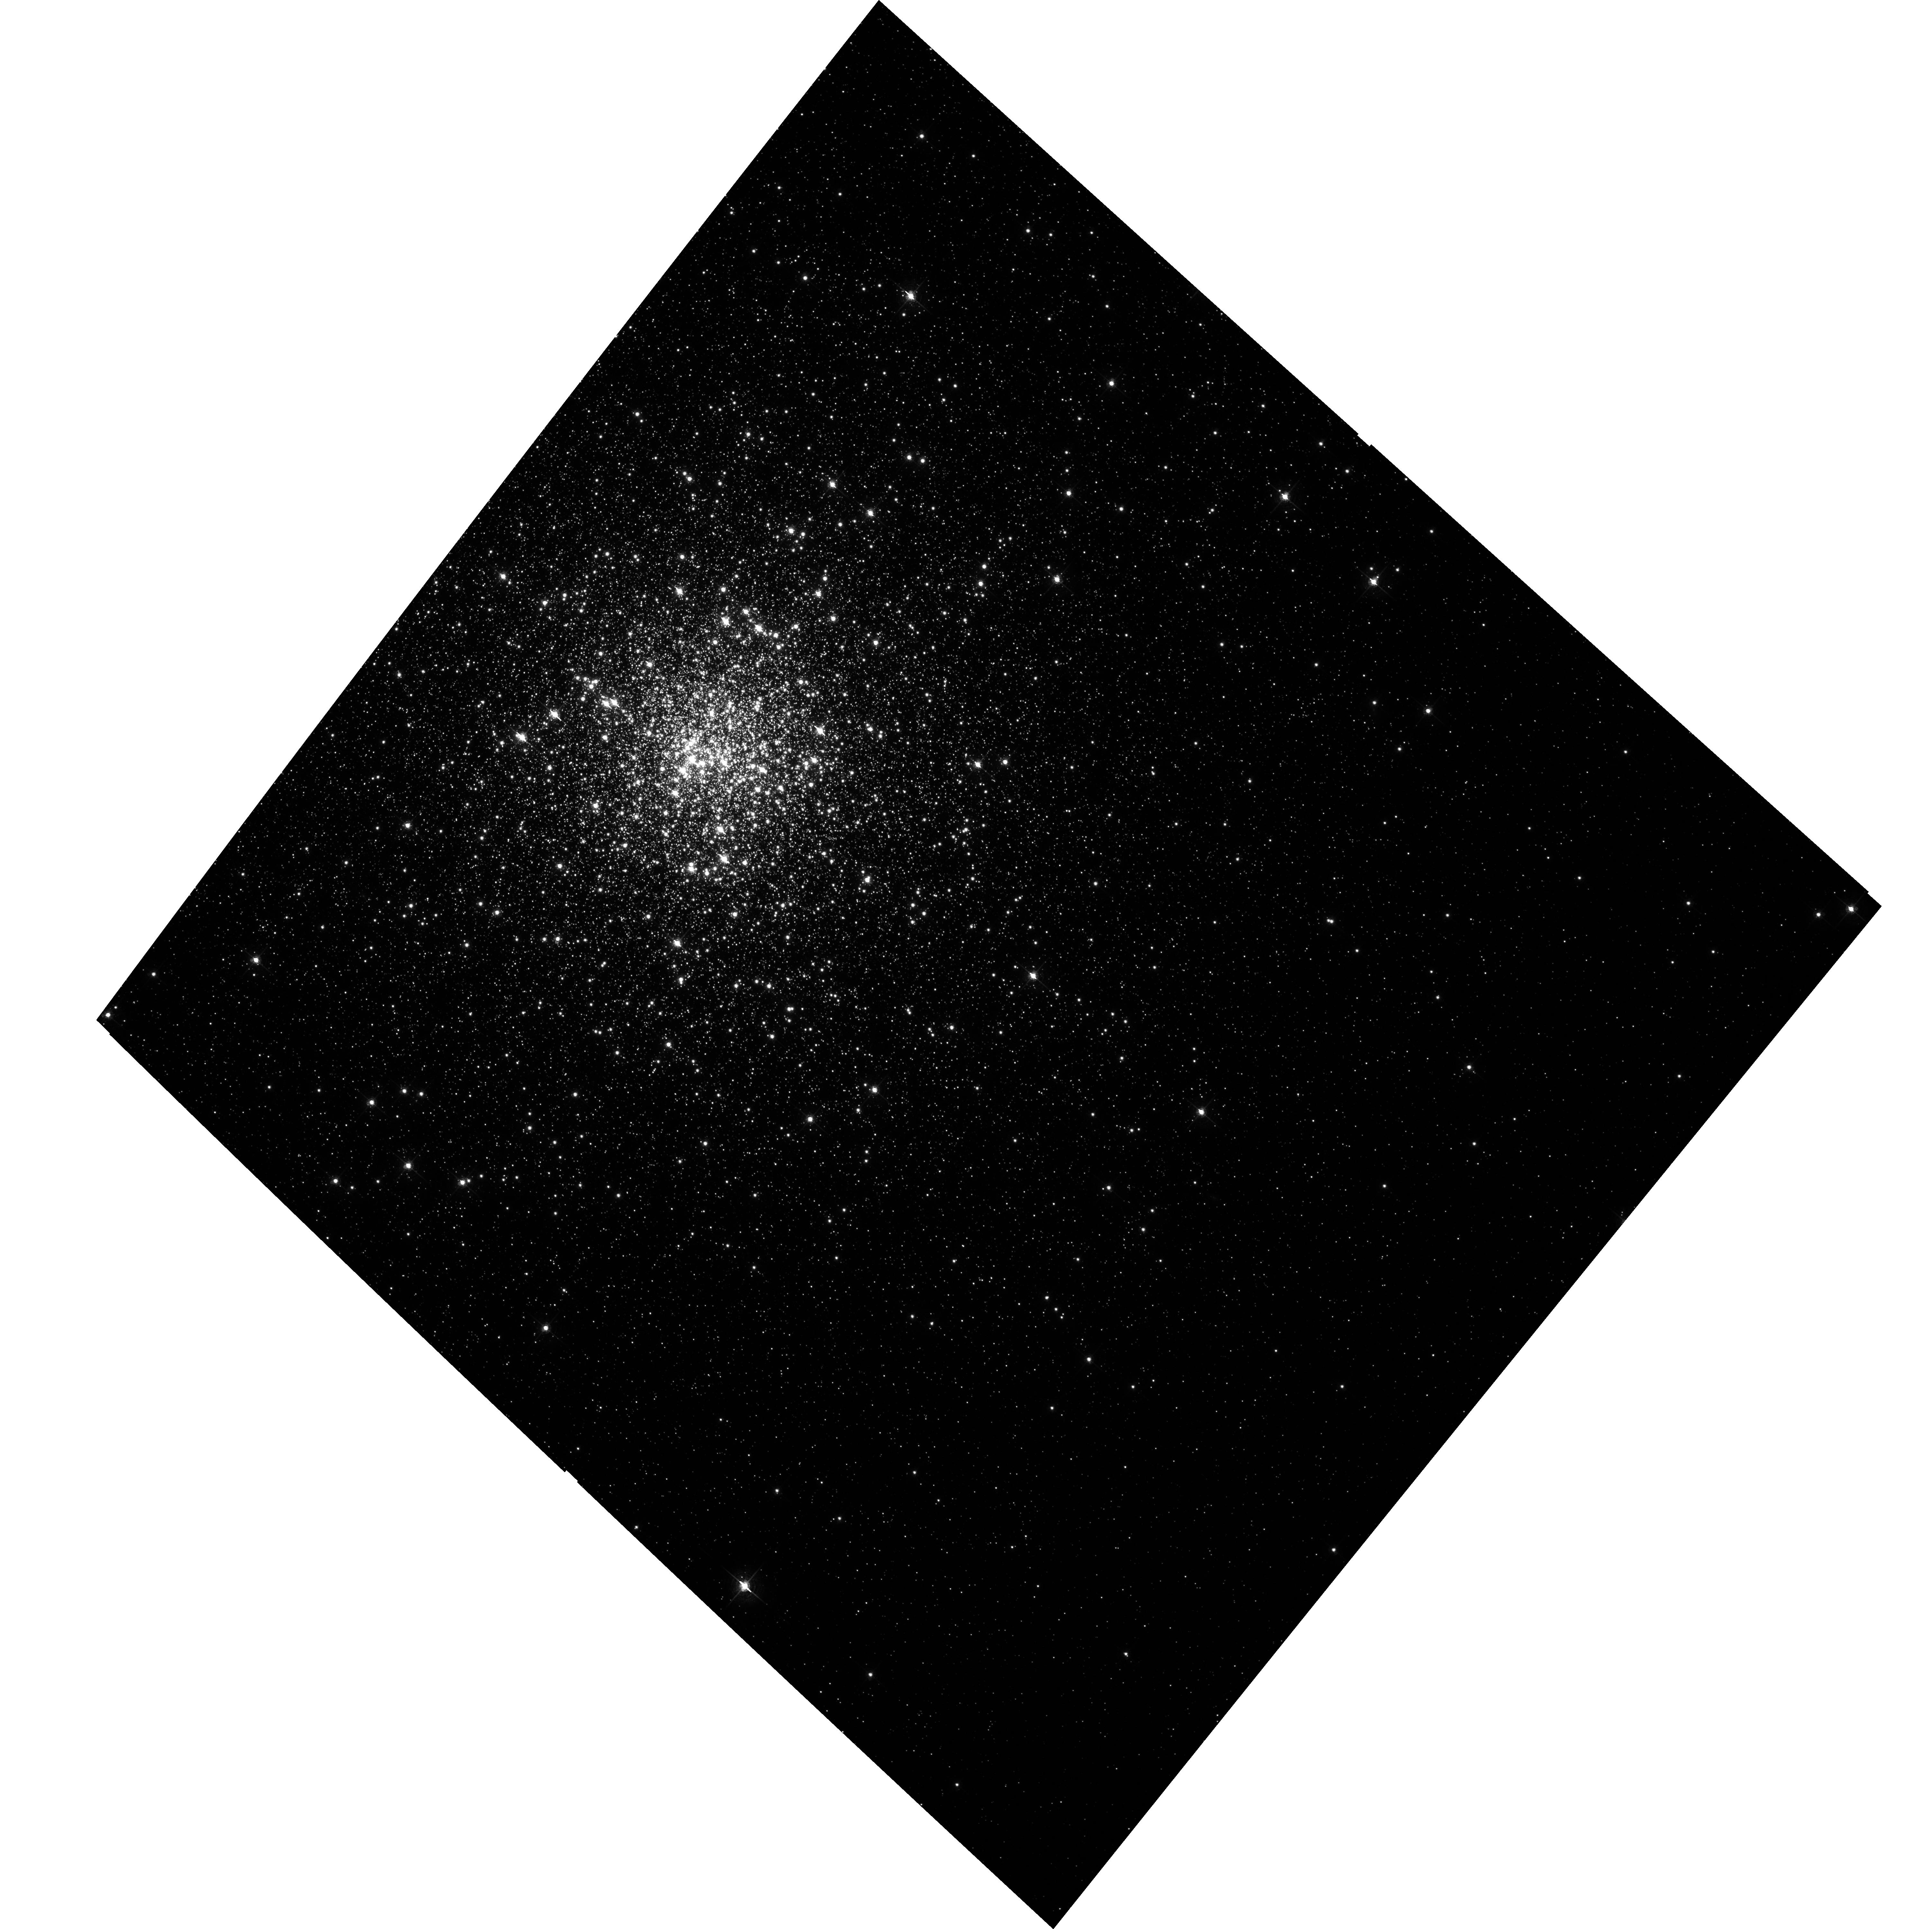
Target: NGC362. Instrument: ACS/WFC. Filter: F658N. Exposure: 31 min. Observation ID: hst_10005_10_acs_wfc_f658n_j8vv10

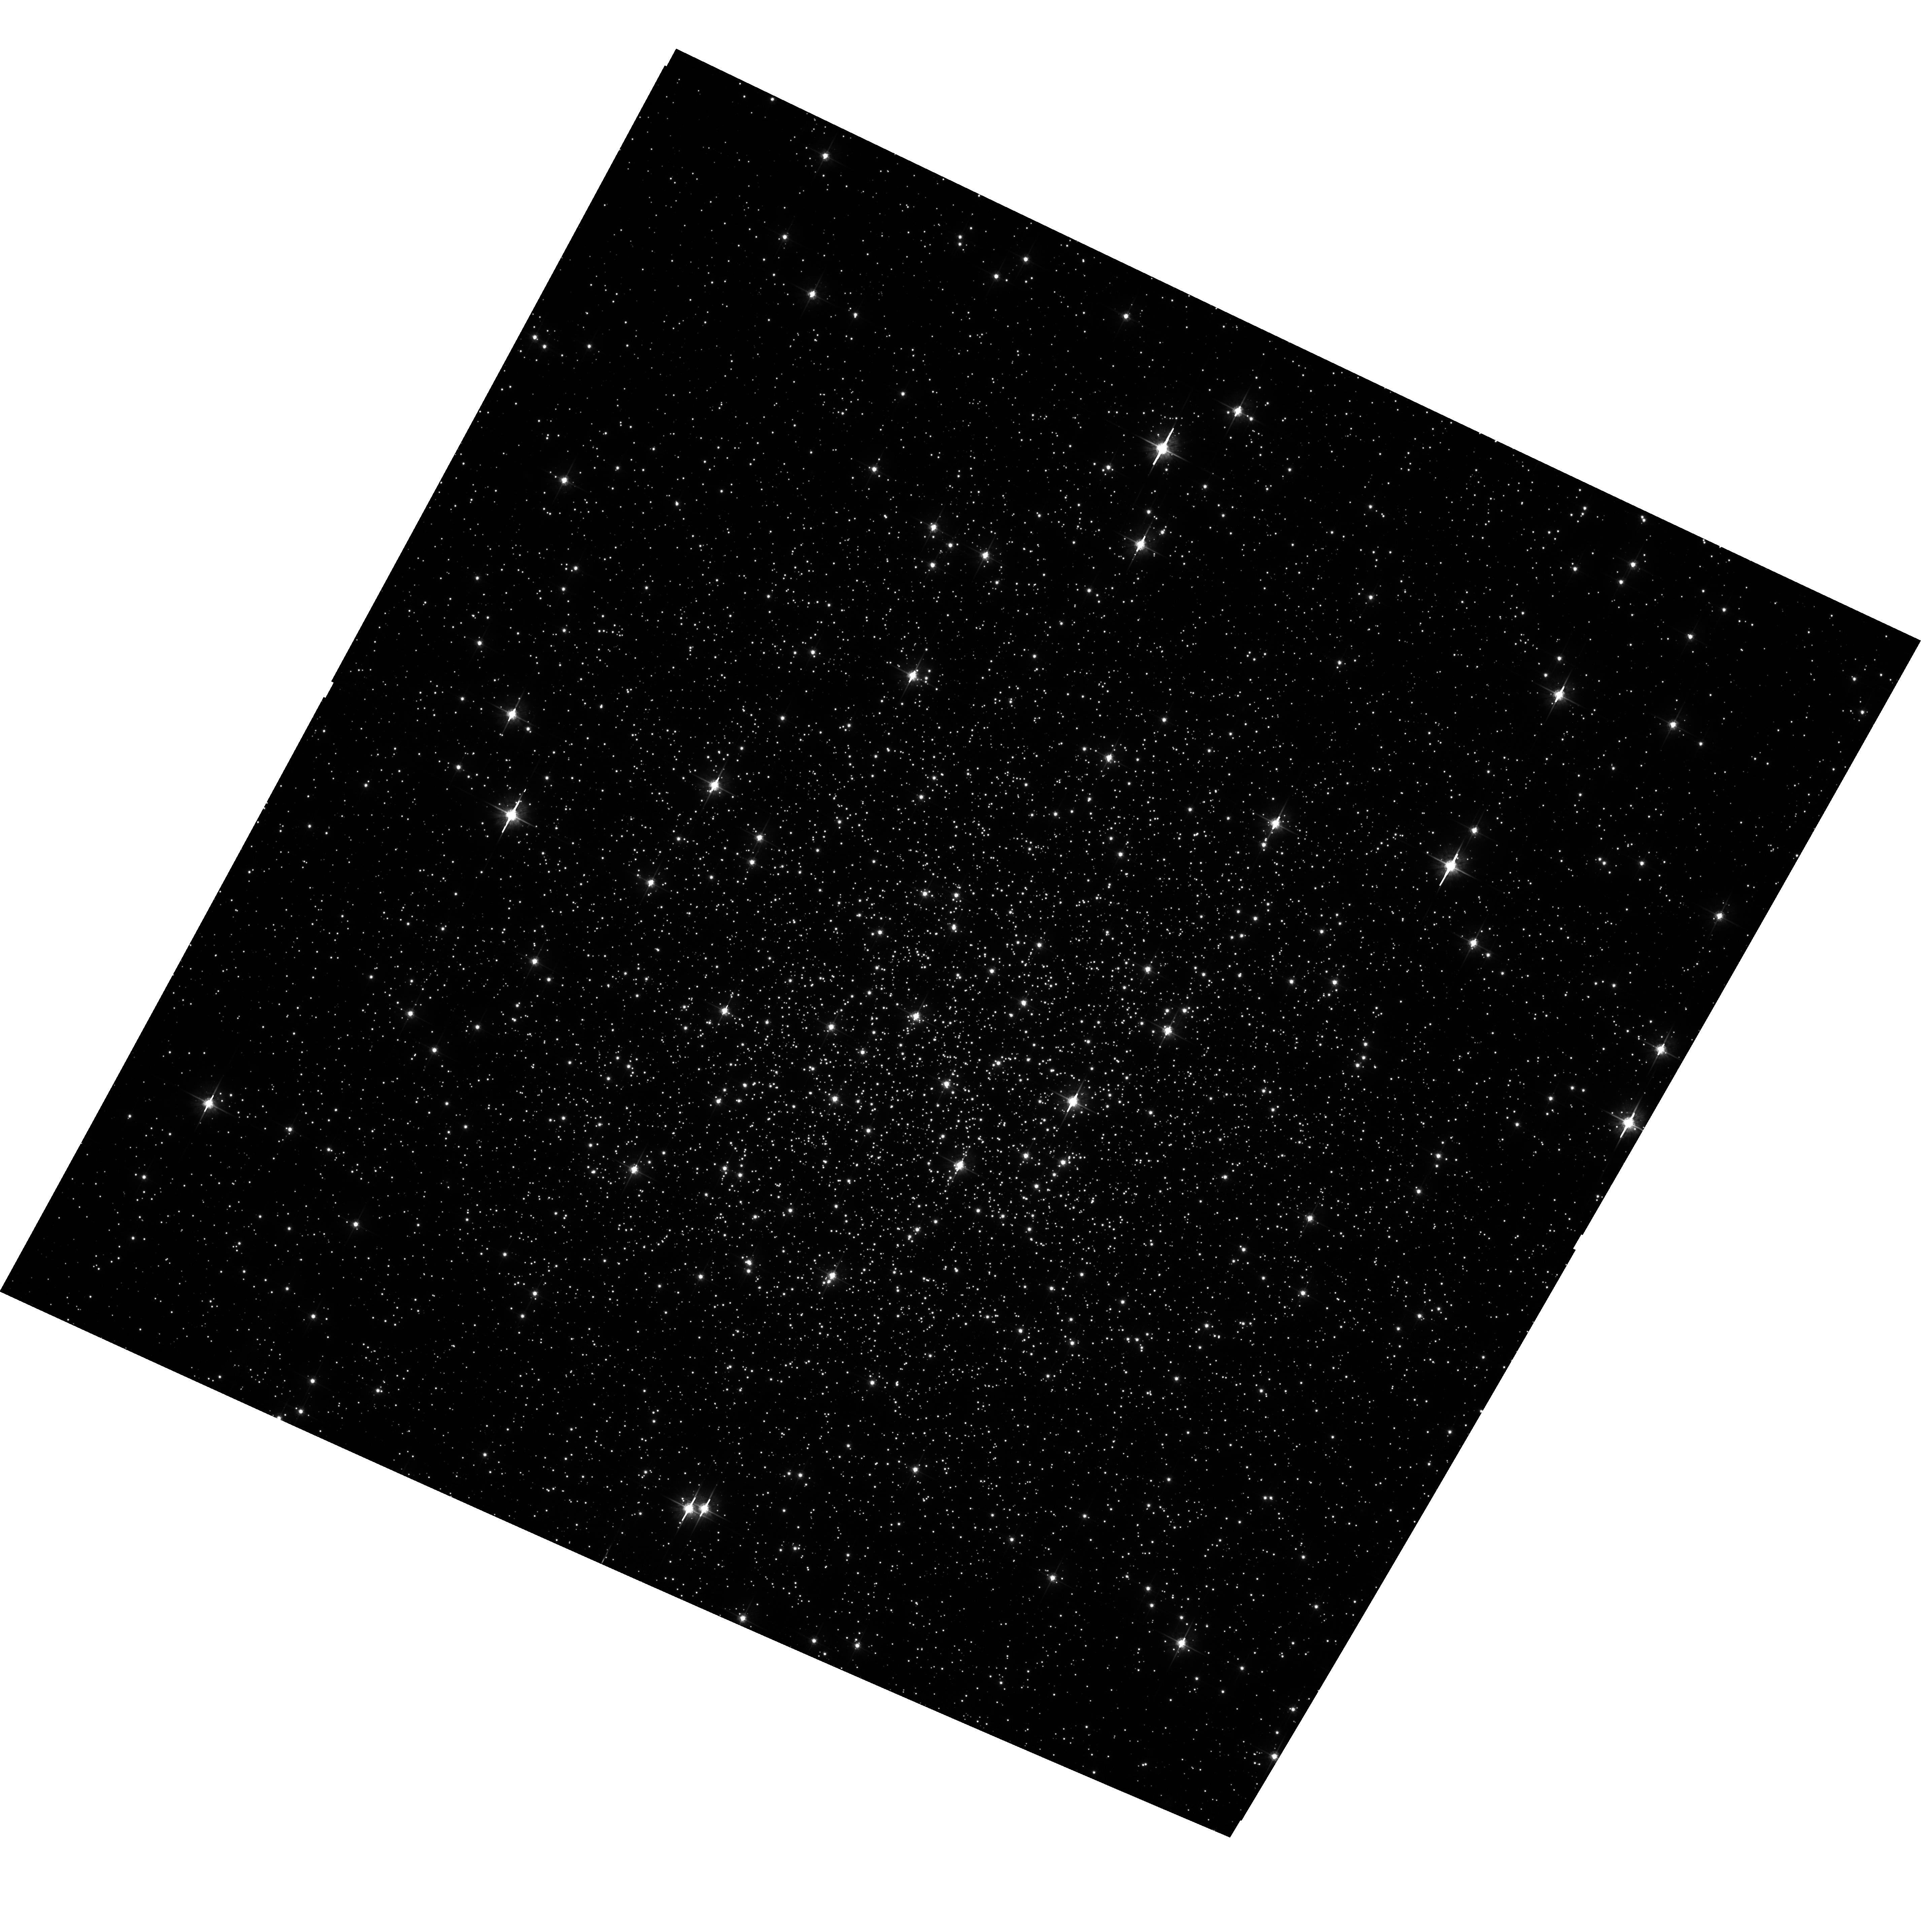
Target: NGC6218. Instrument: ACS/WFC. Filter: F625W. Exposure: 3 min. Observation ID: hst_10005_20_acs_wfc_f625w_j8vv20

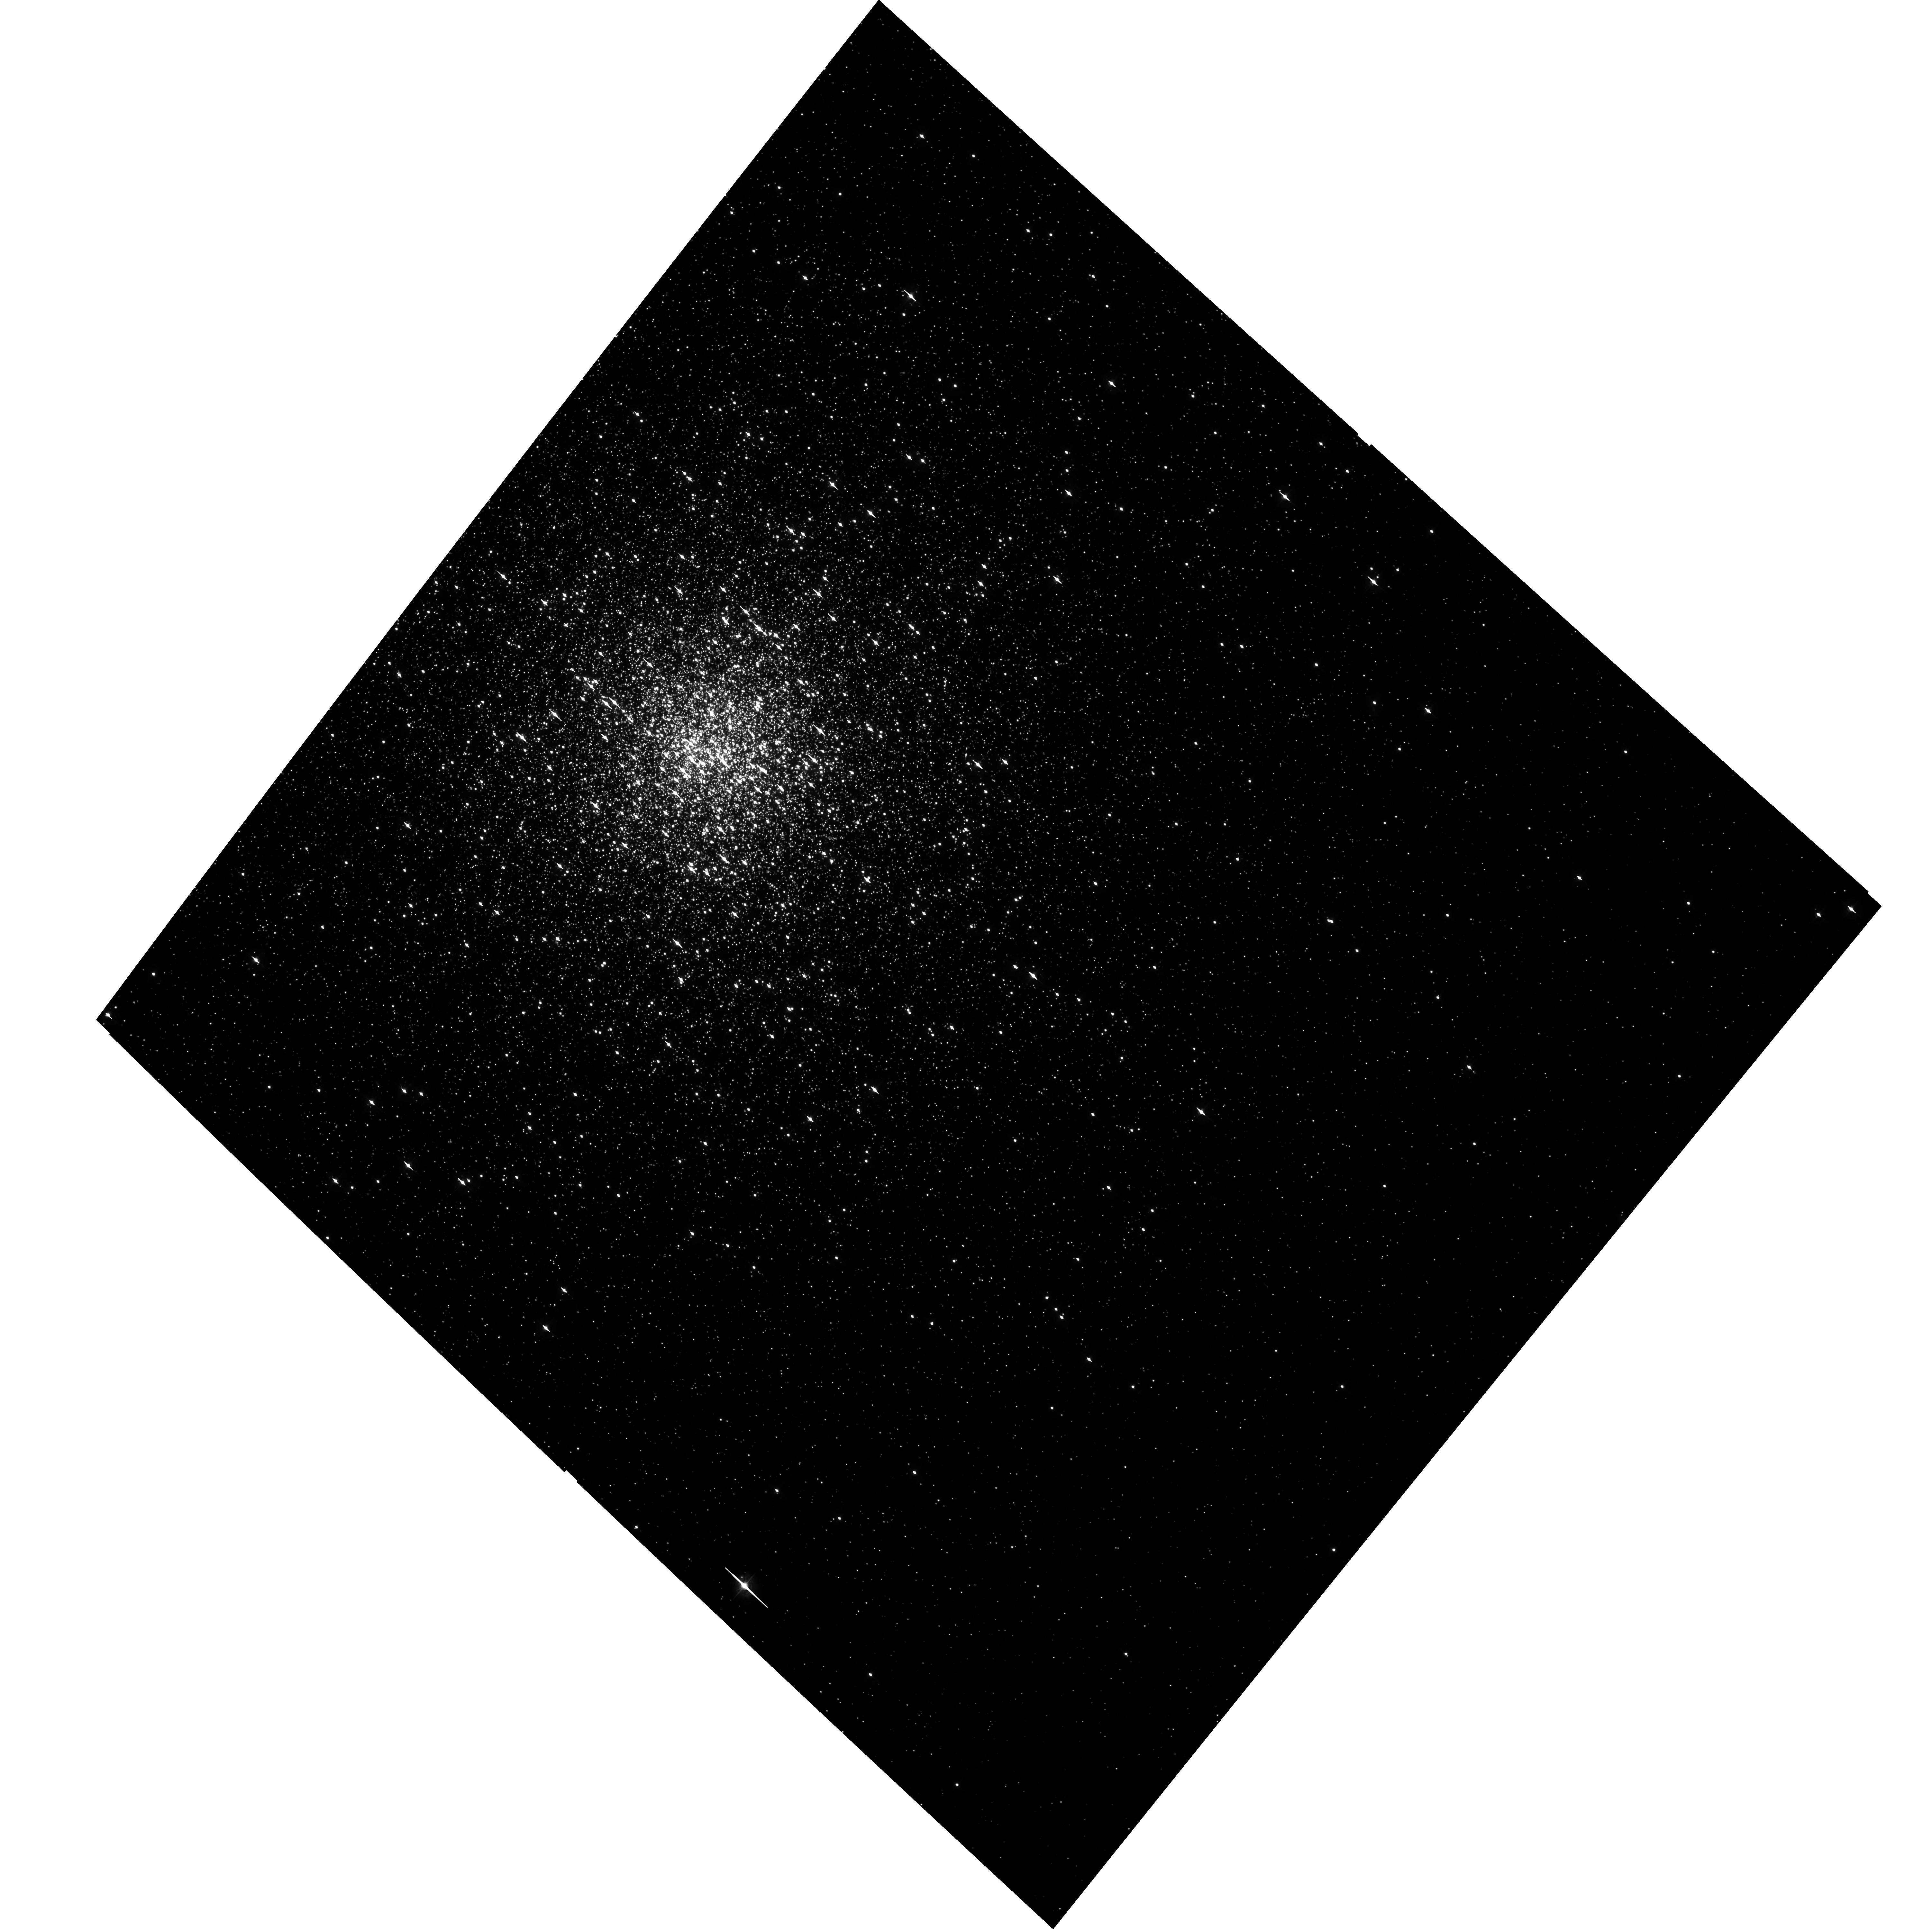
Target: NGC362. Instrument: ACS/WFC. Filter: F435W. Exposure: 23 min. Observation ID: hst_10005_10_acs_wfc_f435w_j8vv10

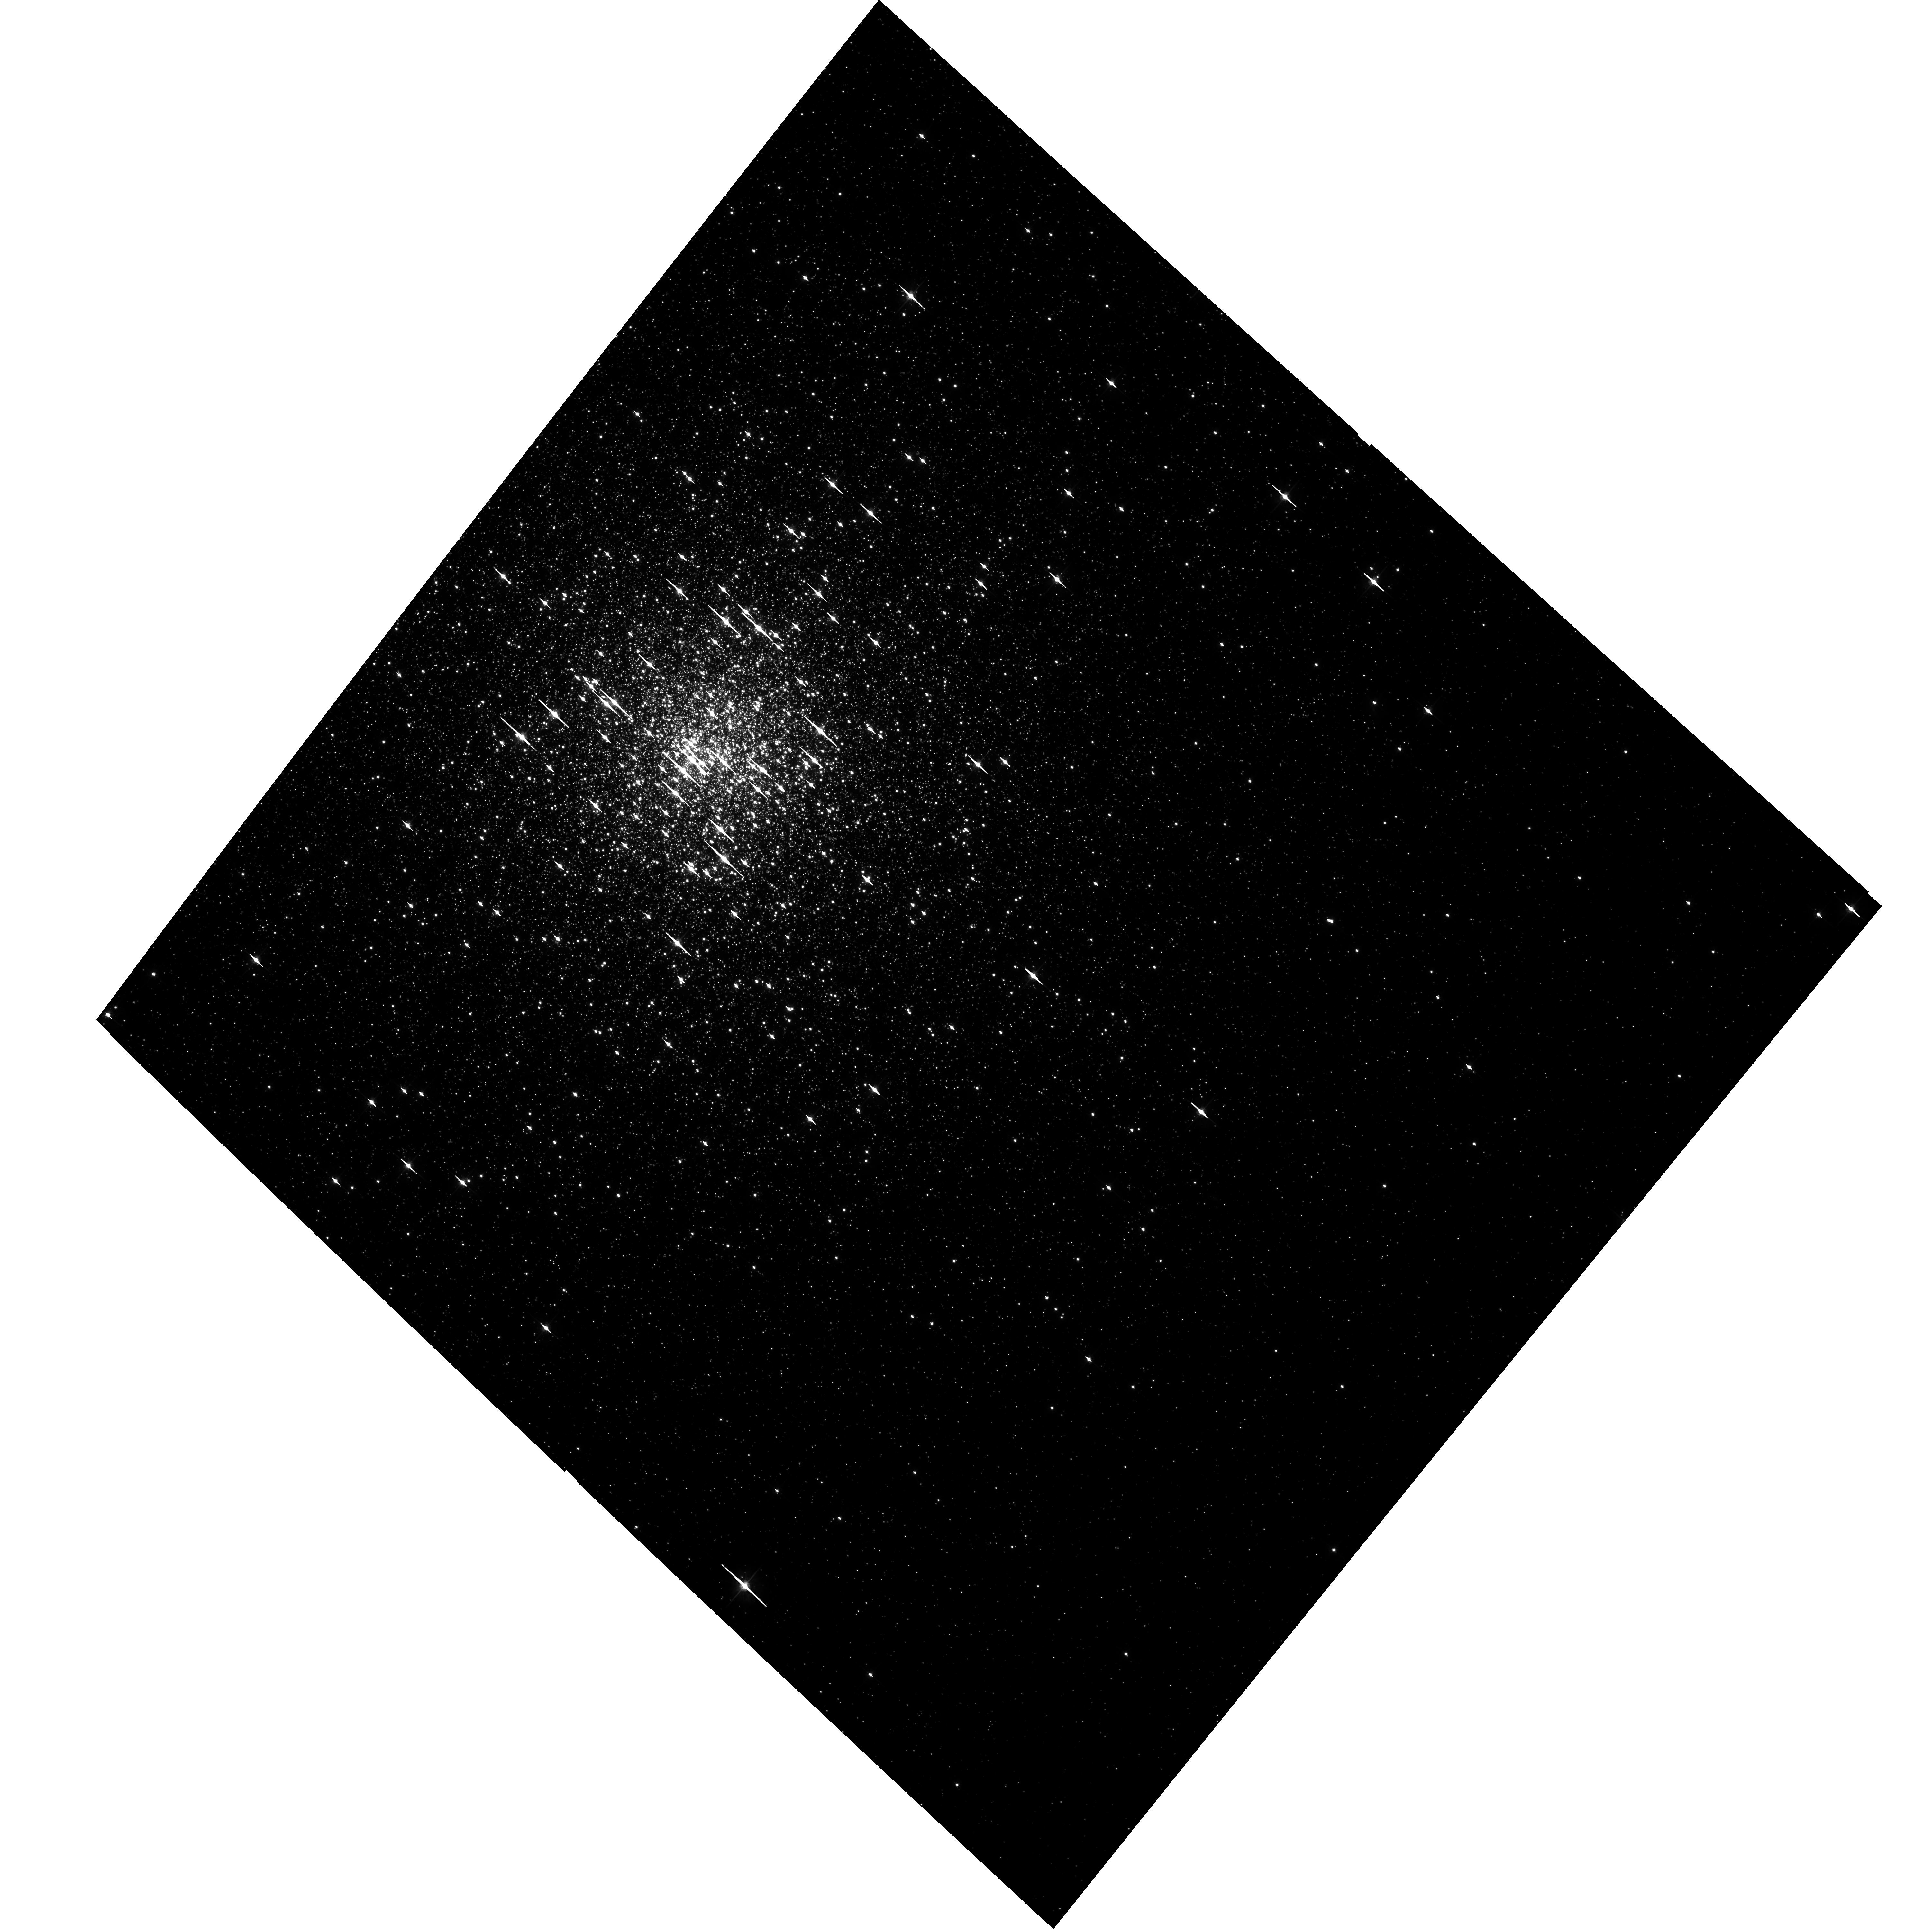
Target: NGC362. Instrument: ACS/WFC. Filter: F625W. Exposure: 8 min. Observation ID: hst_10005_10_acs_wfc_f625w_j8vv10

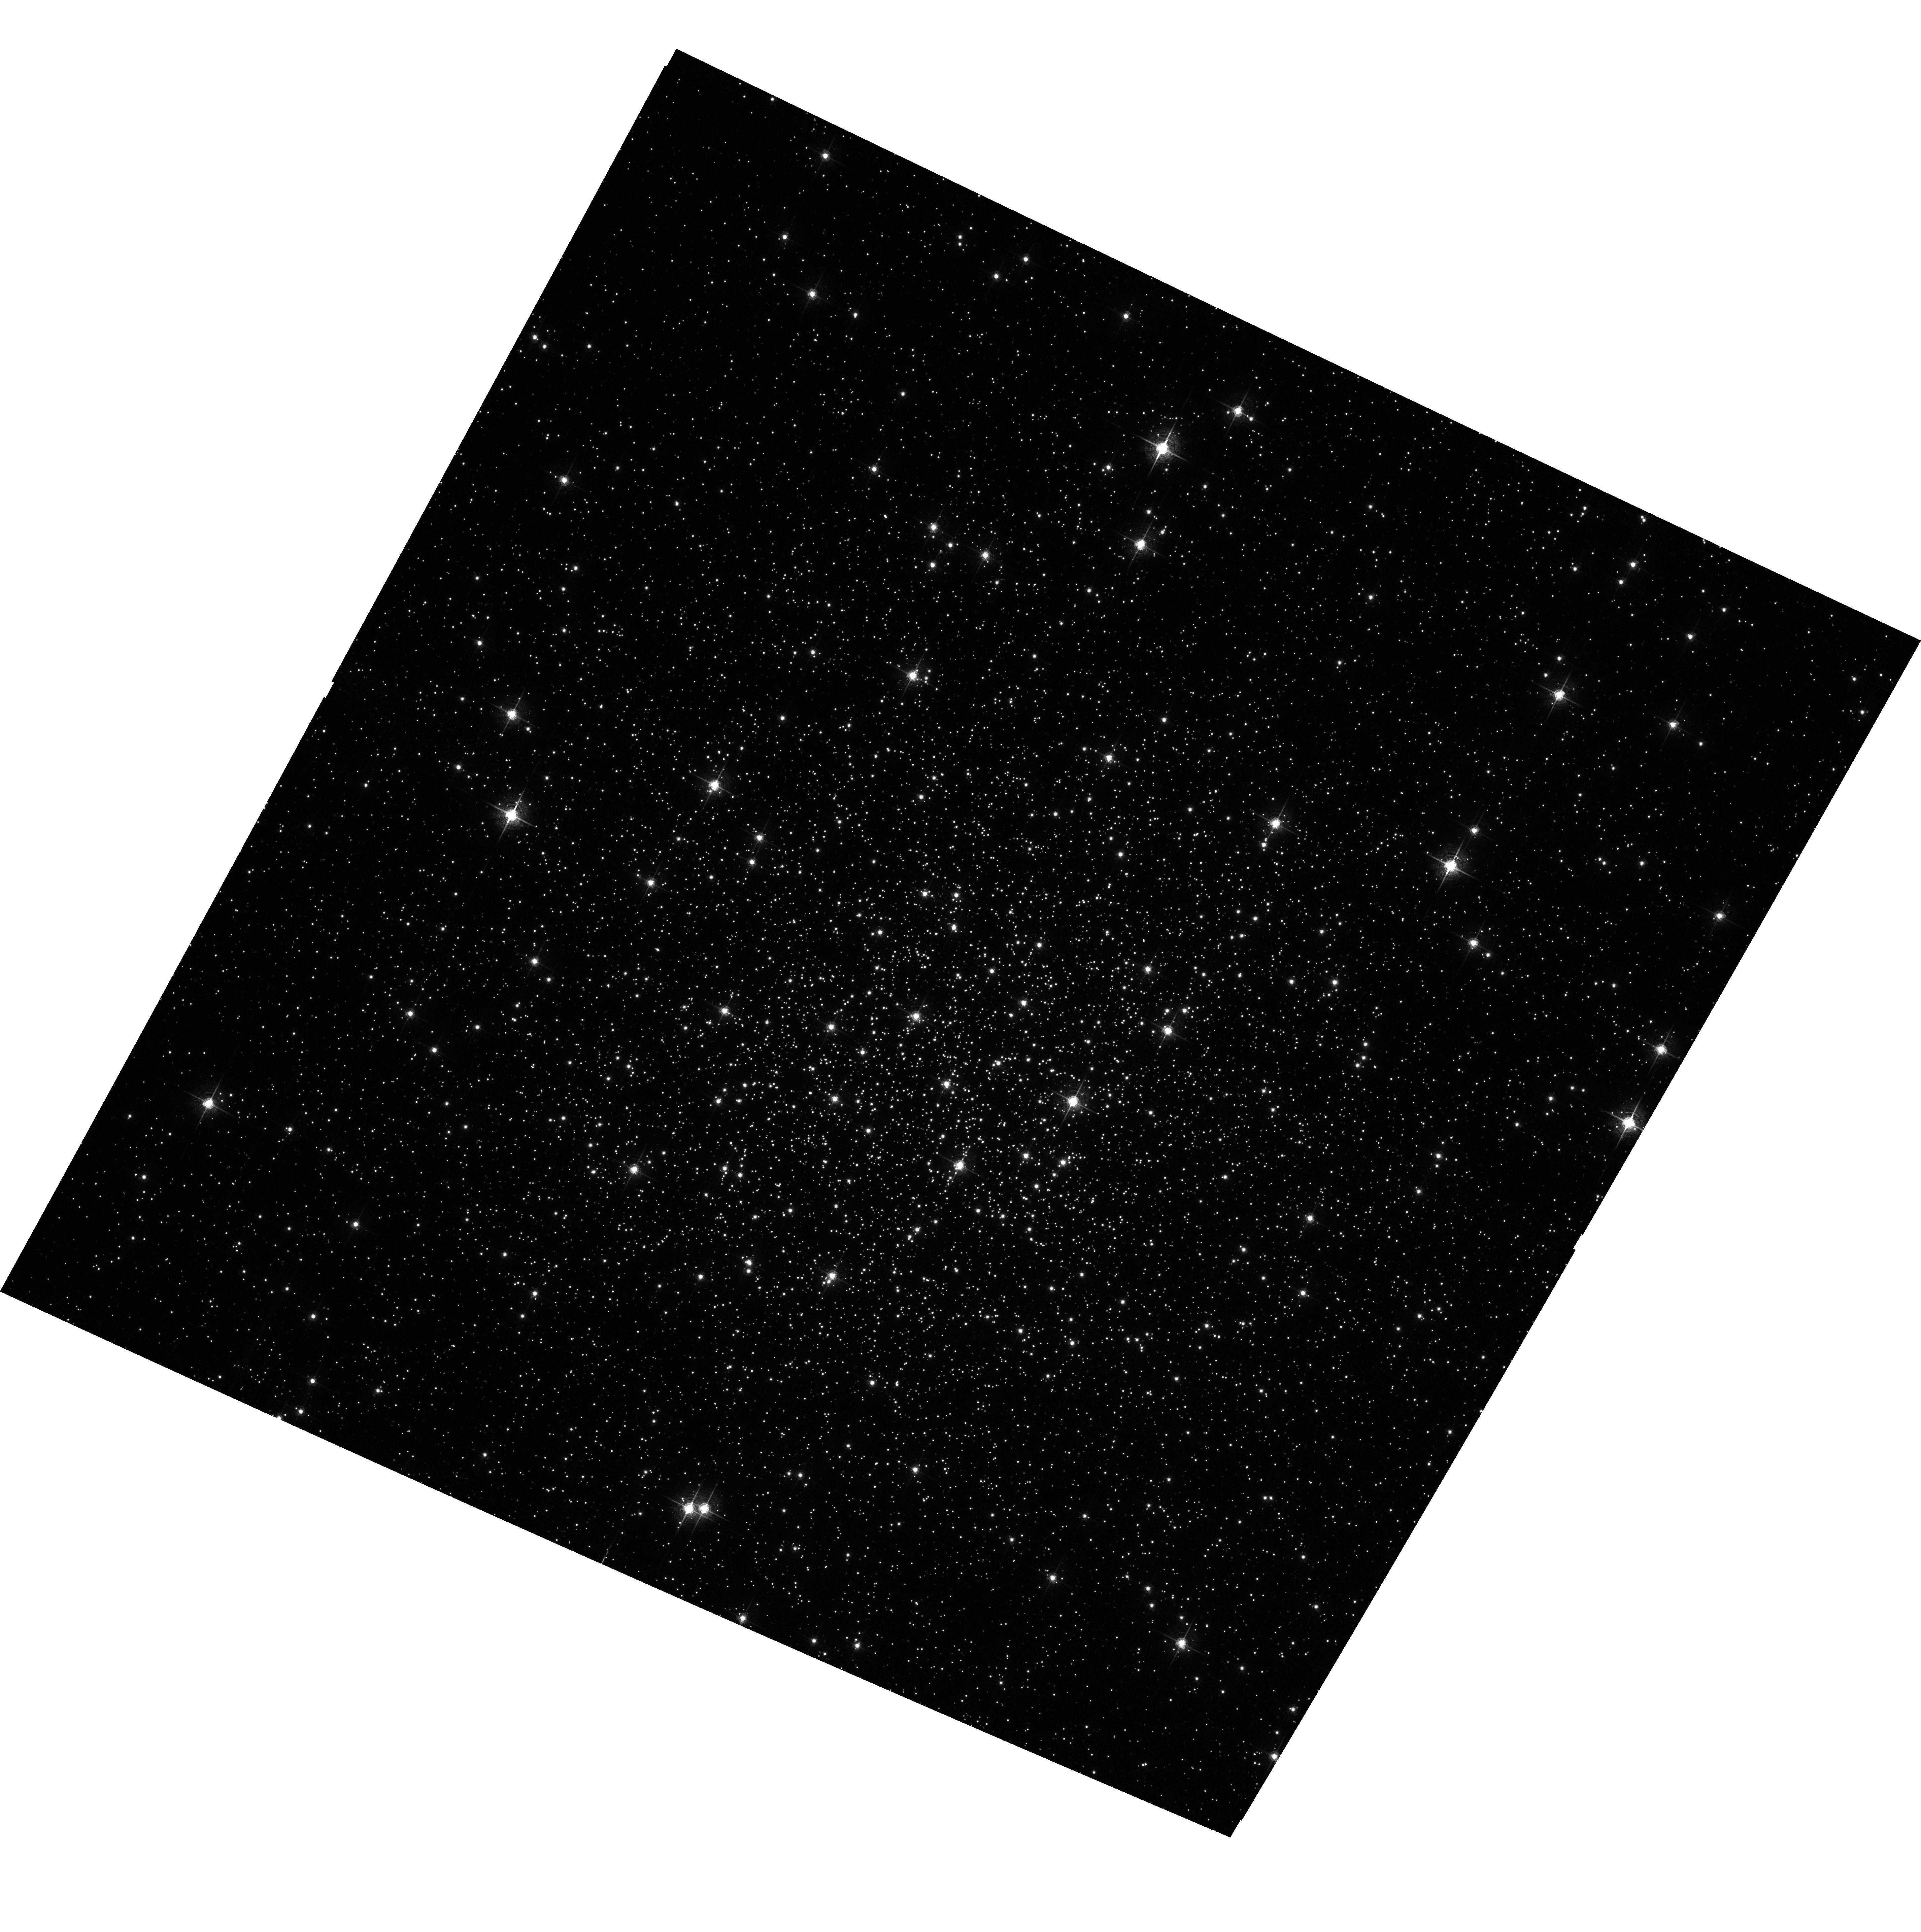
Target: NGC6218. Instrument: ACS/WFC. Filter: F658N. Exposure: 23 min. Observation ID: hst_10005_20_acs_wfc_f658n_j8vv20

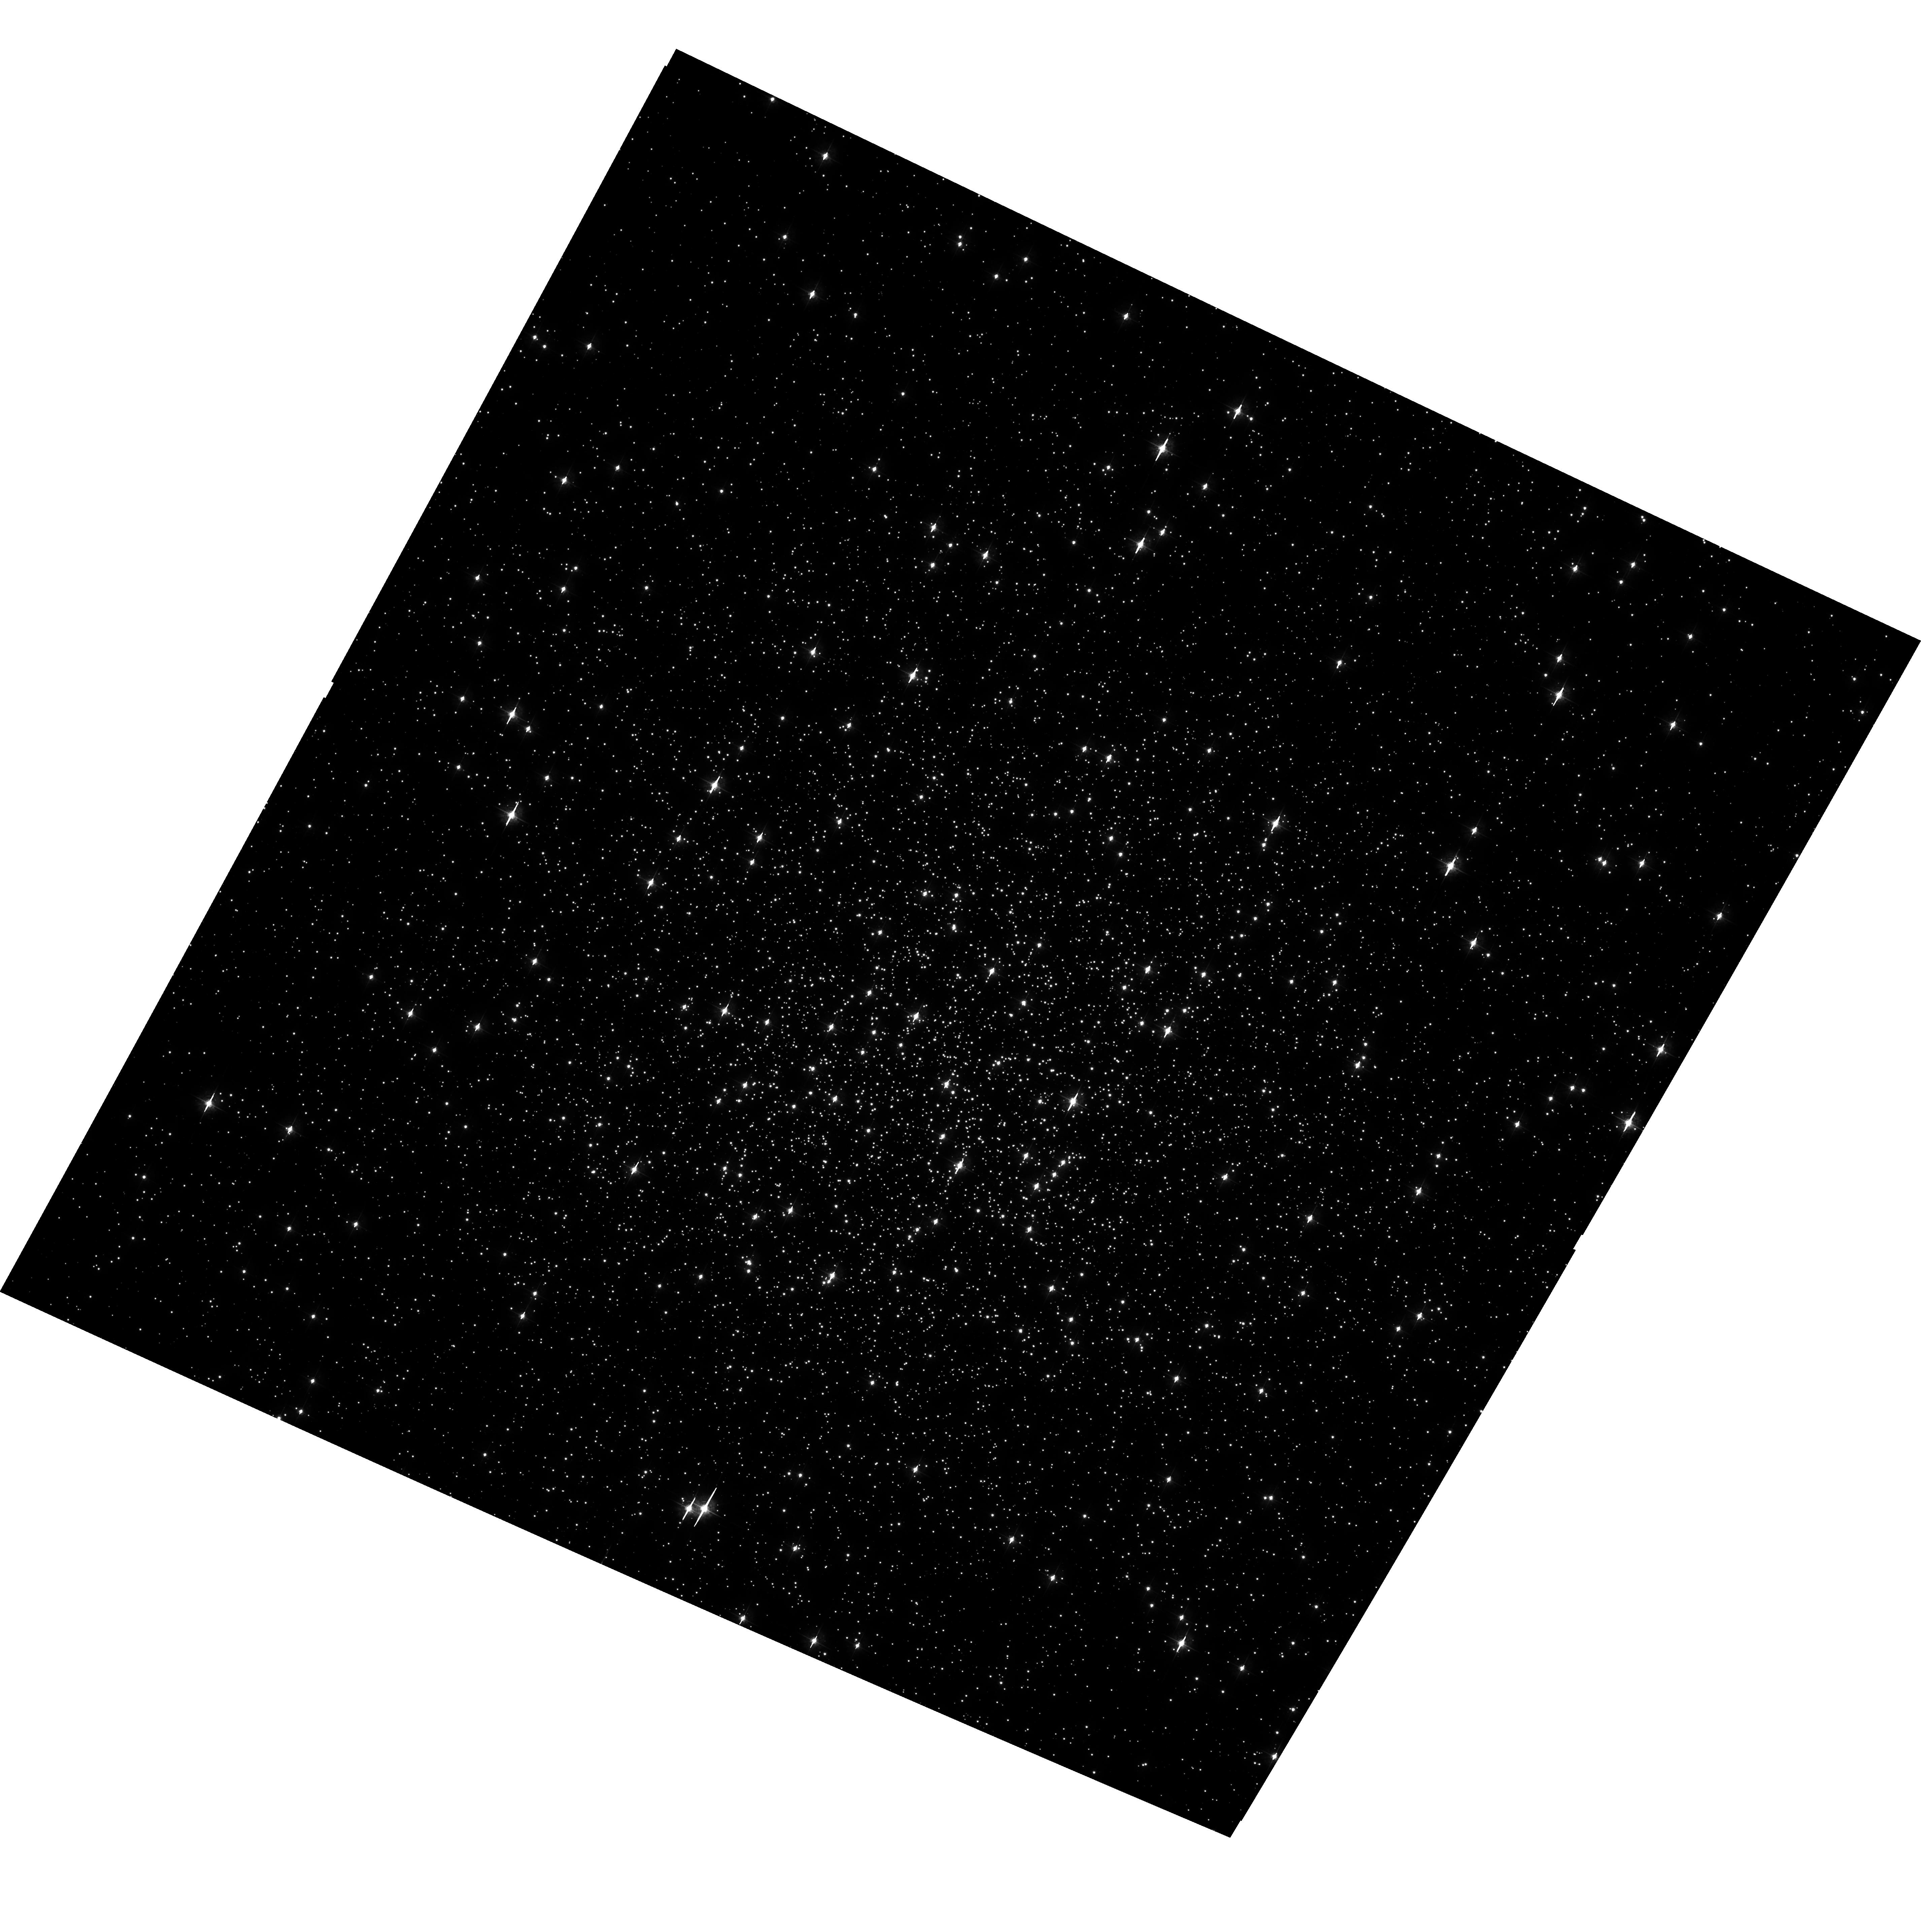
Target: NGC6218. Instrument: ACS/WFC. Filter: F435W. Exposure: 23 min. Observation ID: hst_10005_20_acs_wfc_f435w_j8vv20

A Uniform Study of Globular Cluster X-raySources: The Keys to Cluster Dynamical Evolution (PI: Lewin, Walter H. G.)

We propose to extend our ongoing studies of the dynamical evolution of globular clusters by observing their populations of low-luminosity X-ray sources. Many of these sources are binary systems (or have evolved from them) and hold the key to the clusters with widely different physical properties such as central concentration, cluster size and mass, which are all key ingredients in the formation and evolution of binaries. To make this study as uniform as possible, the clusters will be observed to the same limiting luminosity. Numberical simulations with the world's fastest computer will assist in the interpretation of our observational data.